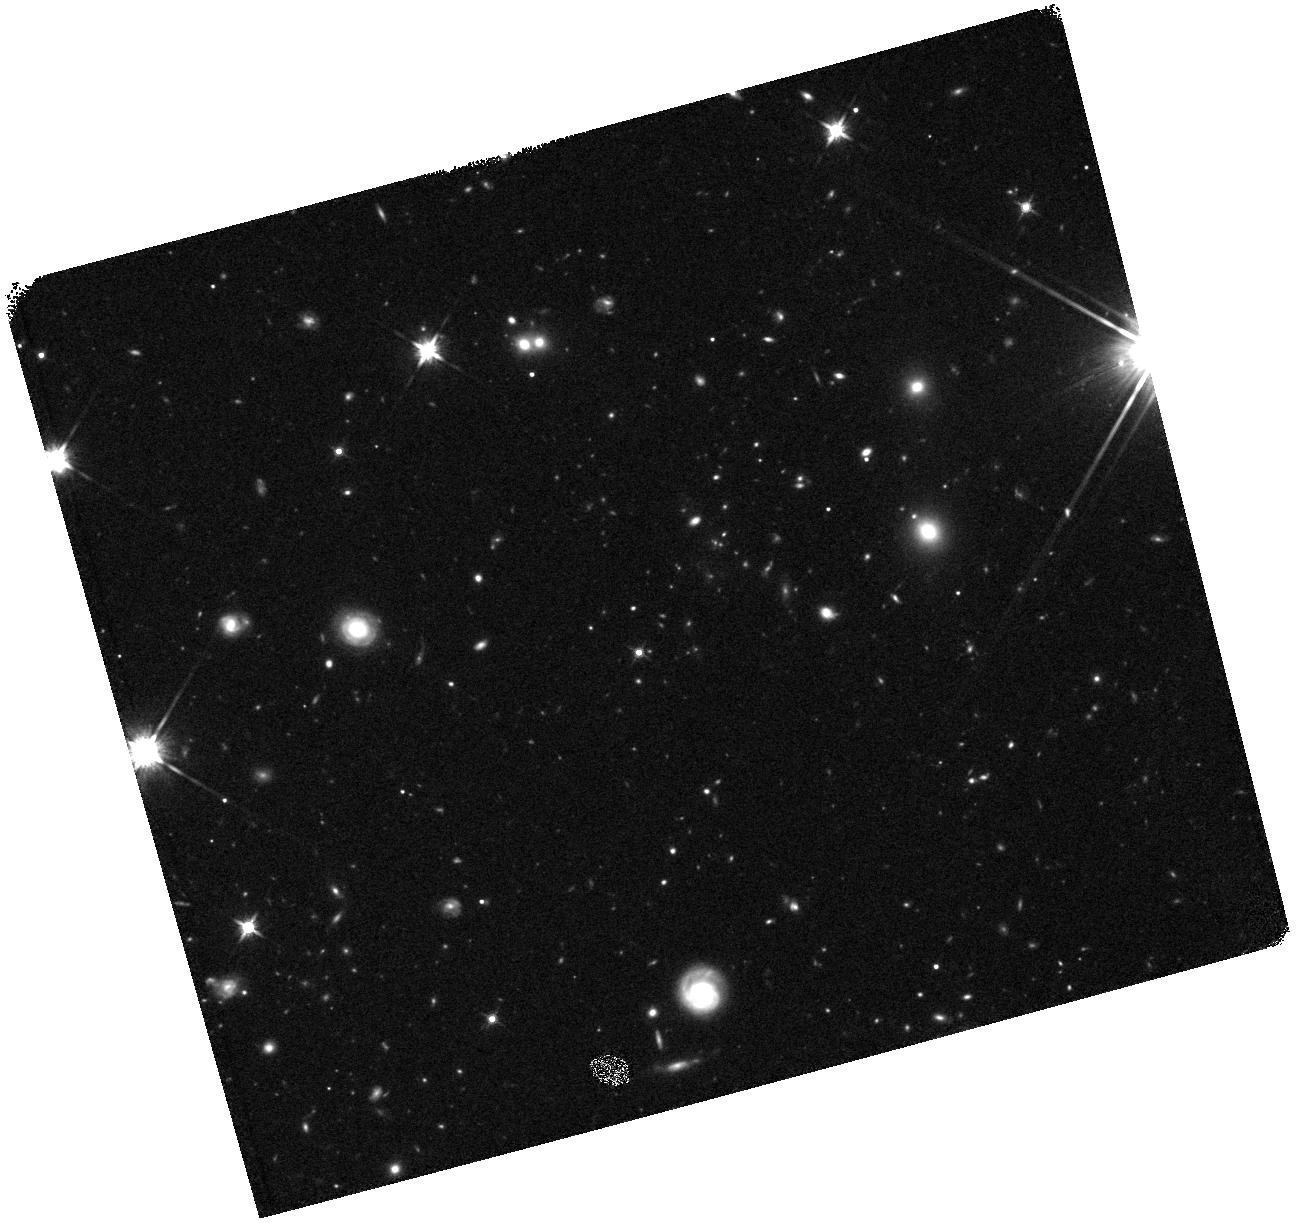
Target: HIGHZ-CLUSTER-4. Instrument: WFC3/IR. Filter: F140W. Exposure: 19 min. Observation ID: hst_11648_04_wfc3_ir_f140w_ib3a04

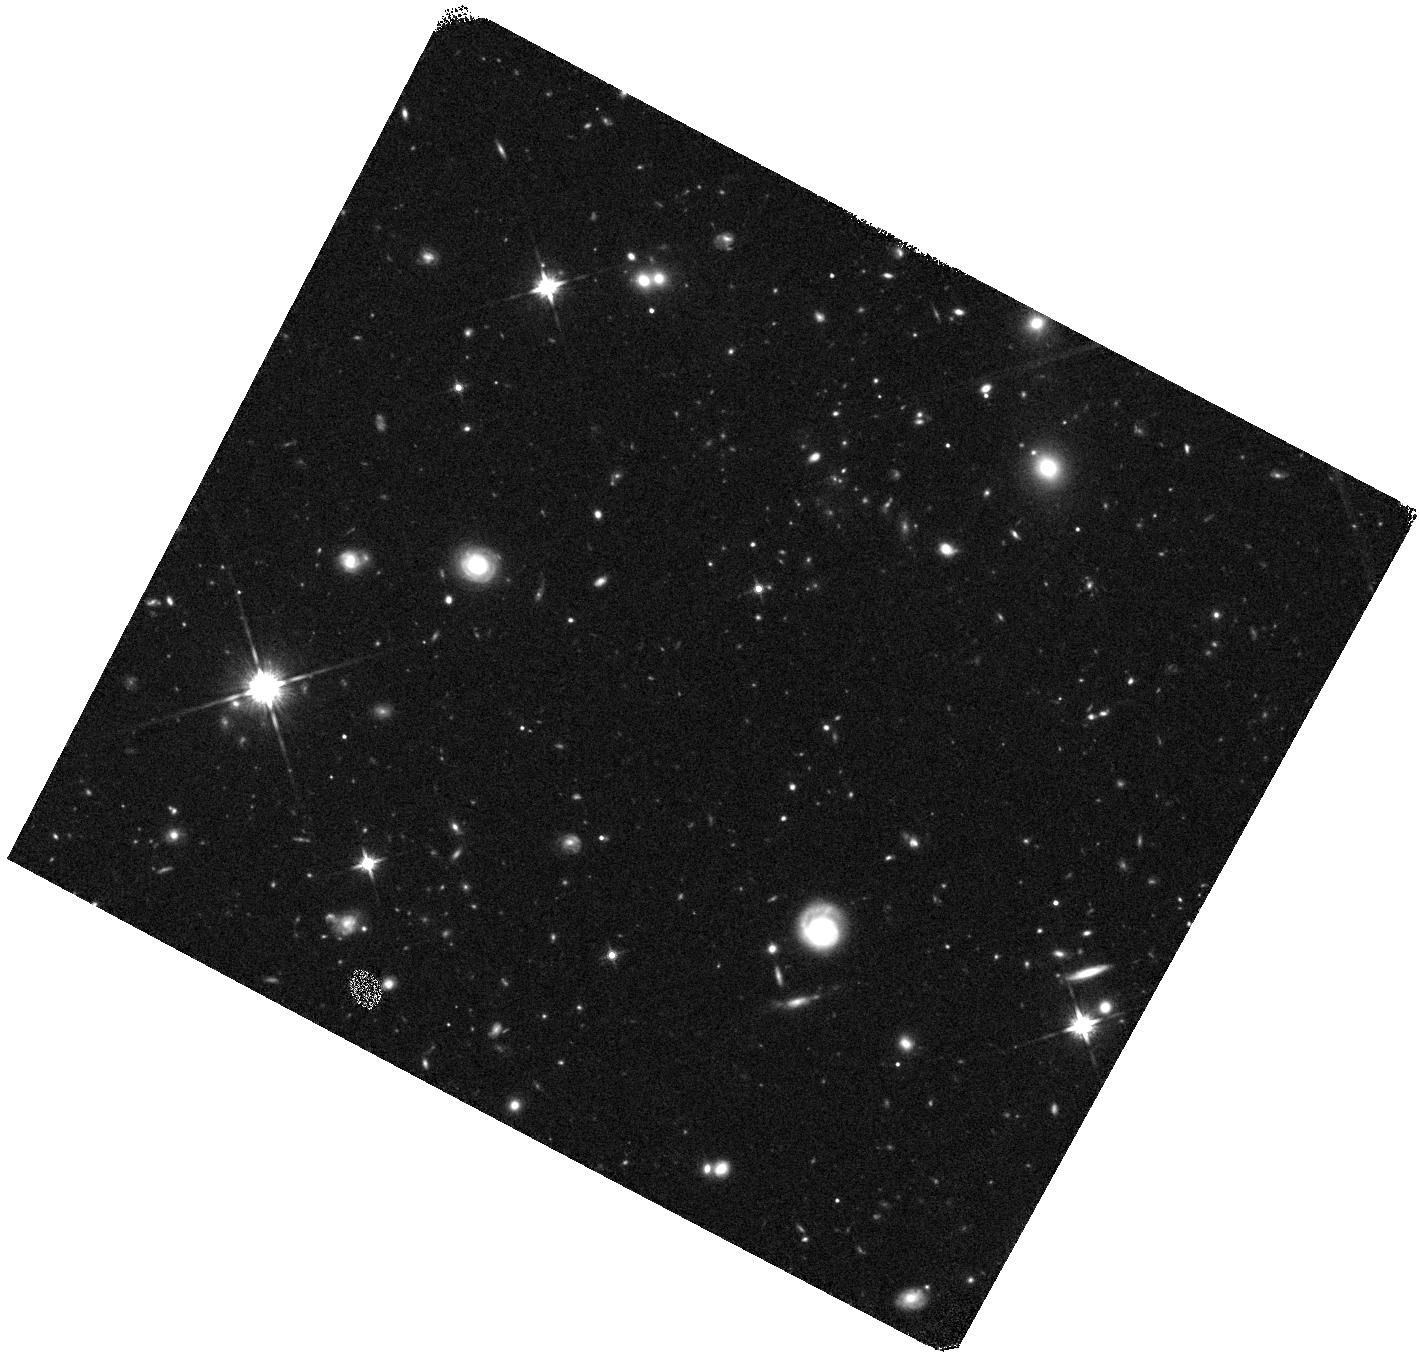
Target: HIGHZ-CLUSTER-3. Instrument: WFC3/IR. Filter: F140W. Exposure: 19 min. Observation ID: hst_11648_03_wfc3_ir_f140w_ib3a03

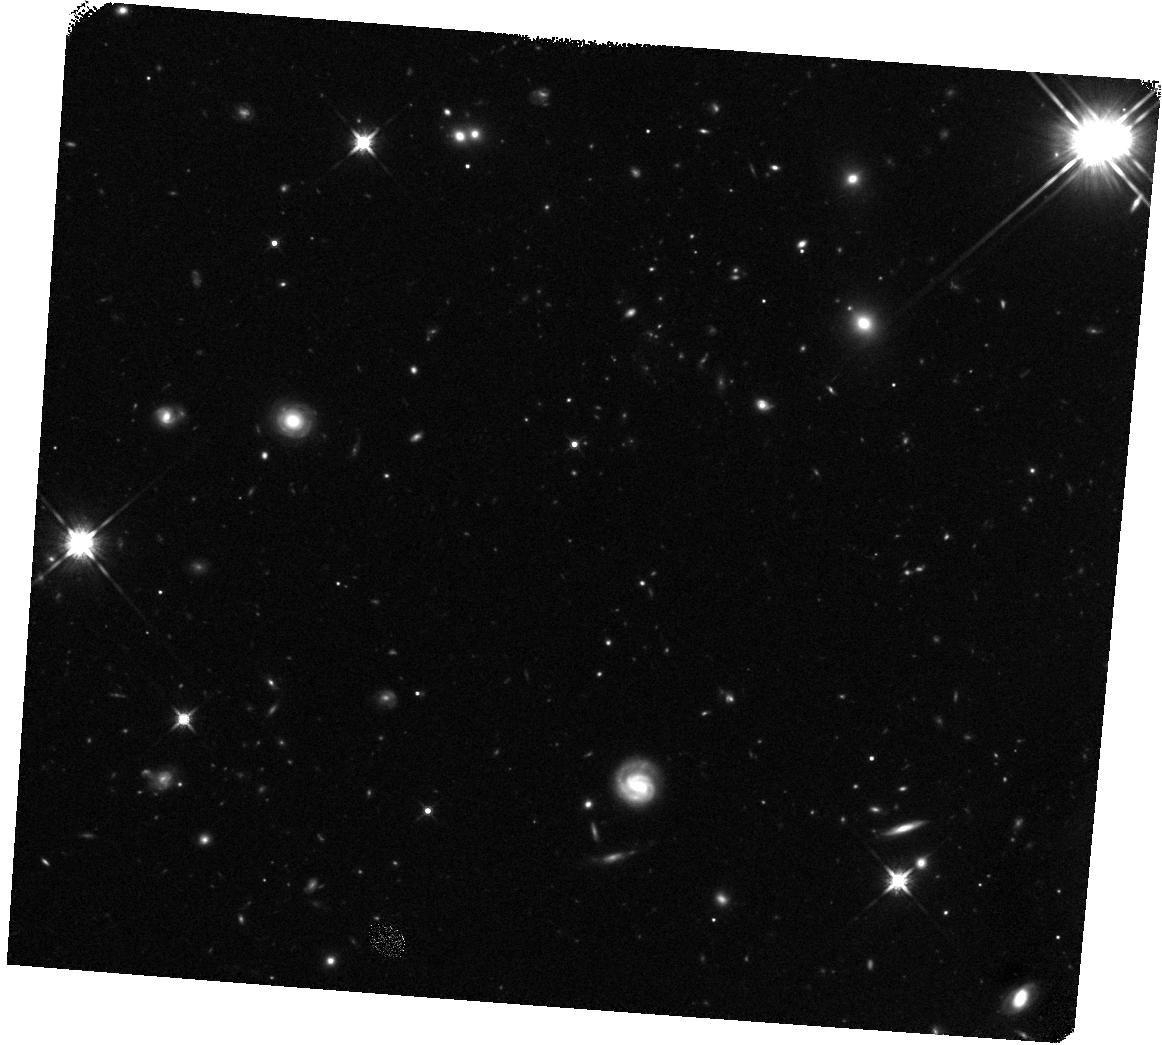
Target: HIGHZ-CLUSTER-2. Instrument: WFC3/IR. Filter: F140W. Exposure: 19 min. Observation ID: hst_11648_02_wfc3_ir_f140w_ib3a02

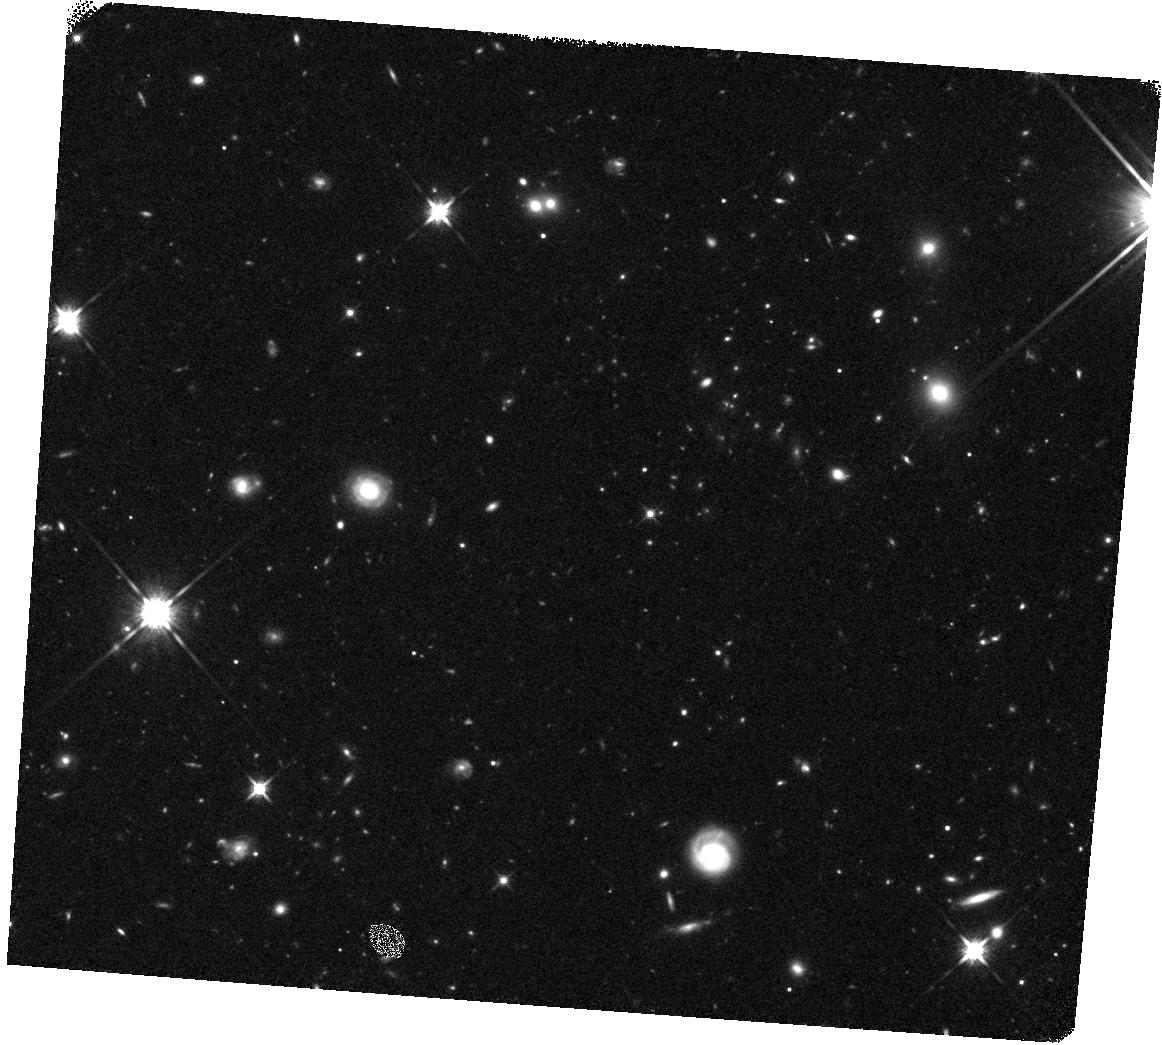
Target: HIGHZ-CLUSTER-1. Instrument: WFC3/IR. Filter: F140W. Exposure: 19 min. Observation ID: hst_11648_01_wfc3_ir_f140w_ib3a01

WFC3 spectroscopy of an X-ray luminous galaxy cluster at z>2 (PI: Daddi, Emanuele)

We propose to obtain deep WFC3+G141 grism observations to spectroscopically confirm a remarkable z>2 cluster of galaxy candidate. Over a 1000 arcmin^2 field imaged with Spitzers IRAC we have discovered a compact (<30 diameter) concentration of extremely red galaxies with a factor of >40 overdensity over the adjacent field. Among these galaxies for which we can derive meaningful photometric redshifts, 17 are consistent with zphot=2-2.5, making it very likely that the concentration is a real cluster at such high redshift. This is further supported by a 3.5 sigma detection of extended X-Ray emission on XMM-Newton data, by a likely color?magnitude sequence of red galaxies, and by the presence of a giant galaxy consistent with a BCG at the cluster redshift. The general faintness of the red galaxies in all optical bands and their high redshifts prevent confirmation of this cluster with ordinary optical spectroscopy. The WFC3 camera with G141 grism provides the only way to confirm this record high-z cluster and measure its redshift from spectral breaks typical of old stellar populations. Our deep integrations will reveal redshifts for at least 19 ultra-red galaxies in the area and of a similar number of bluer galaxies at the cluster redshift. Knowledge of the cluster redshift based on the HST spectra will allow us to reach important scientific aims: find the most distant X?ray emitting evolved galaxy cluster, determine membership of the other galaxies from photometric SED analysis, study their stellar population properties, characterize the color-magnitude relation with constraints on the formation redshift. The proposed observations will establish a first z>2 benchmark for cluster?field comparisons of galaxy formation at this highest redshift and will firmly establish the progenitors of local rich Abell clusters.